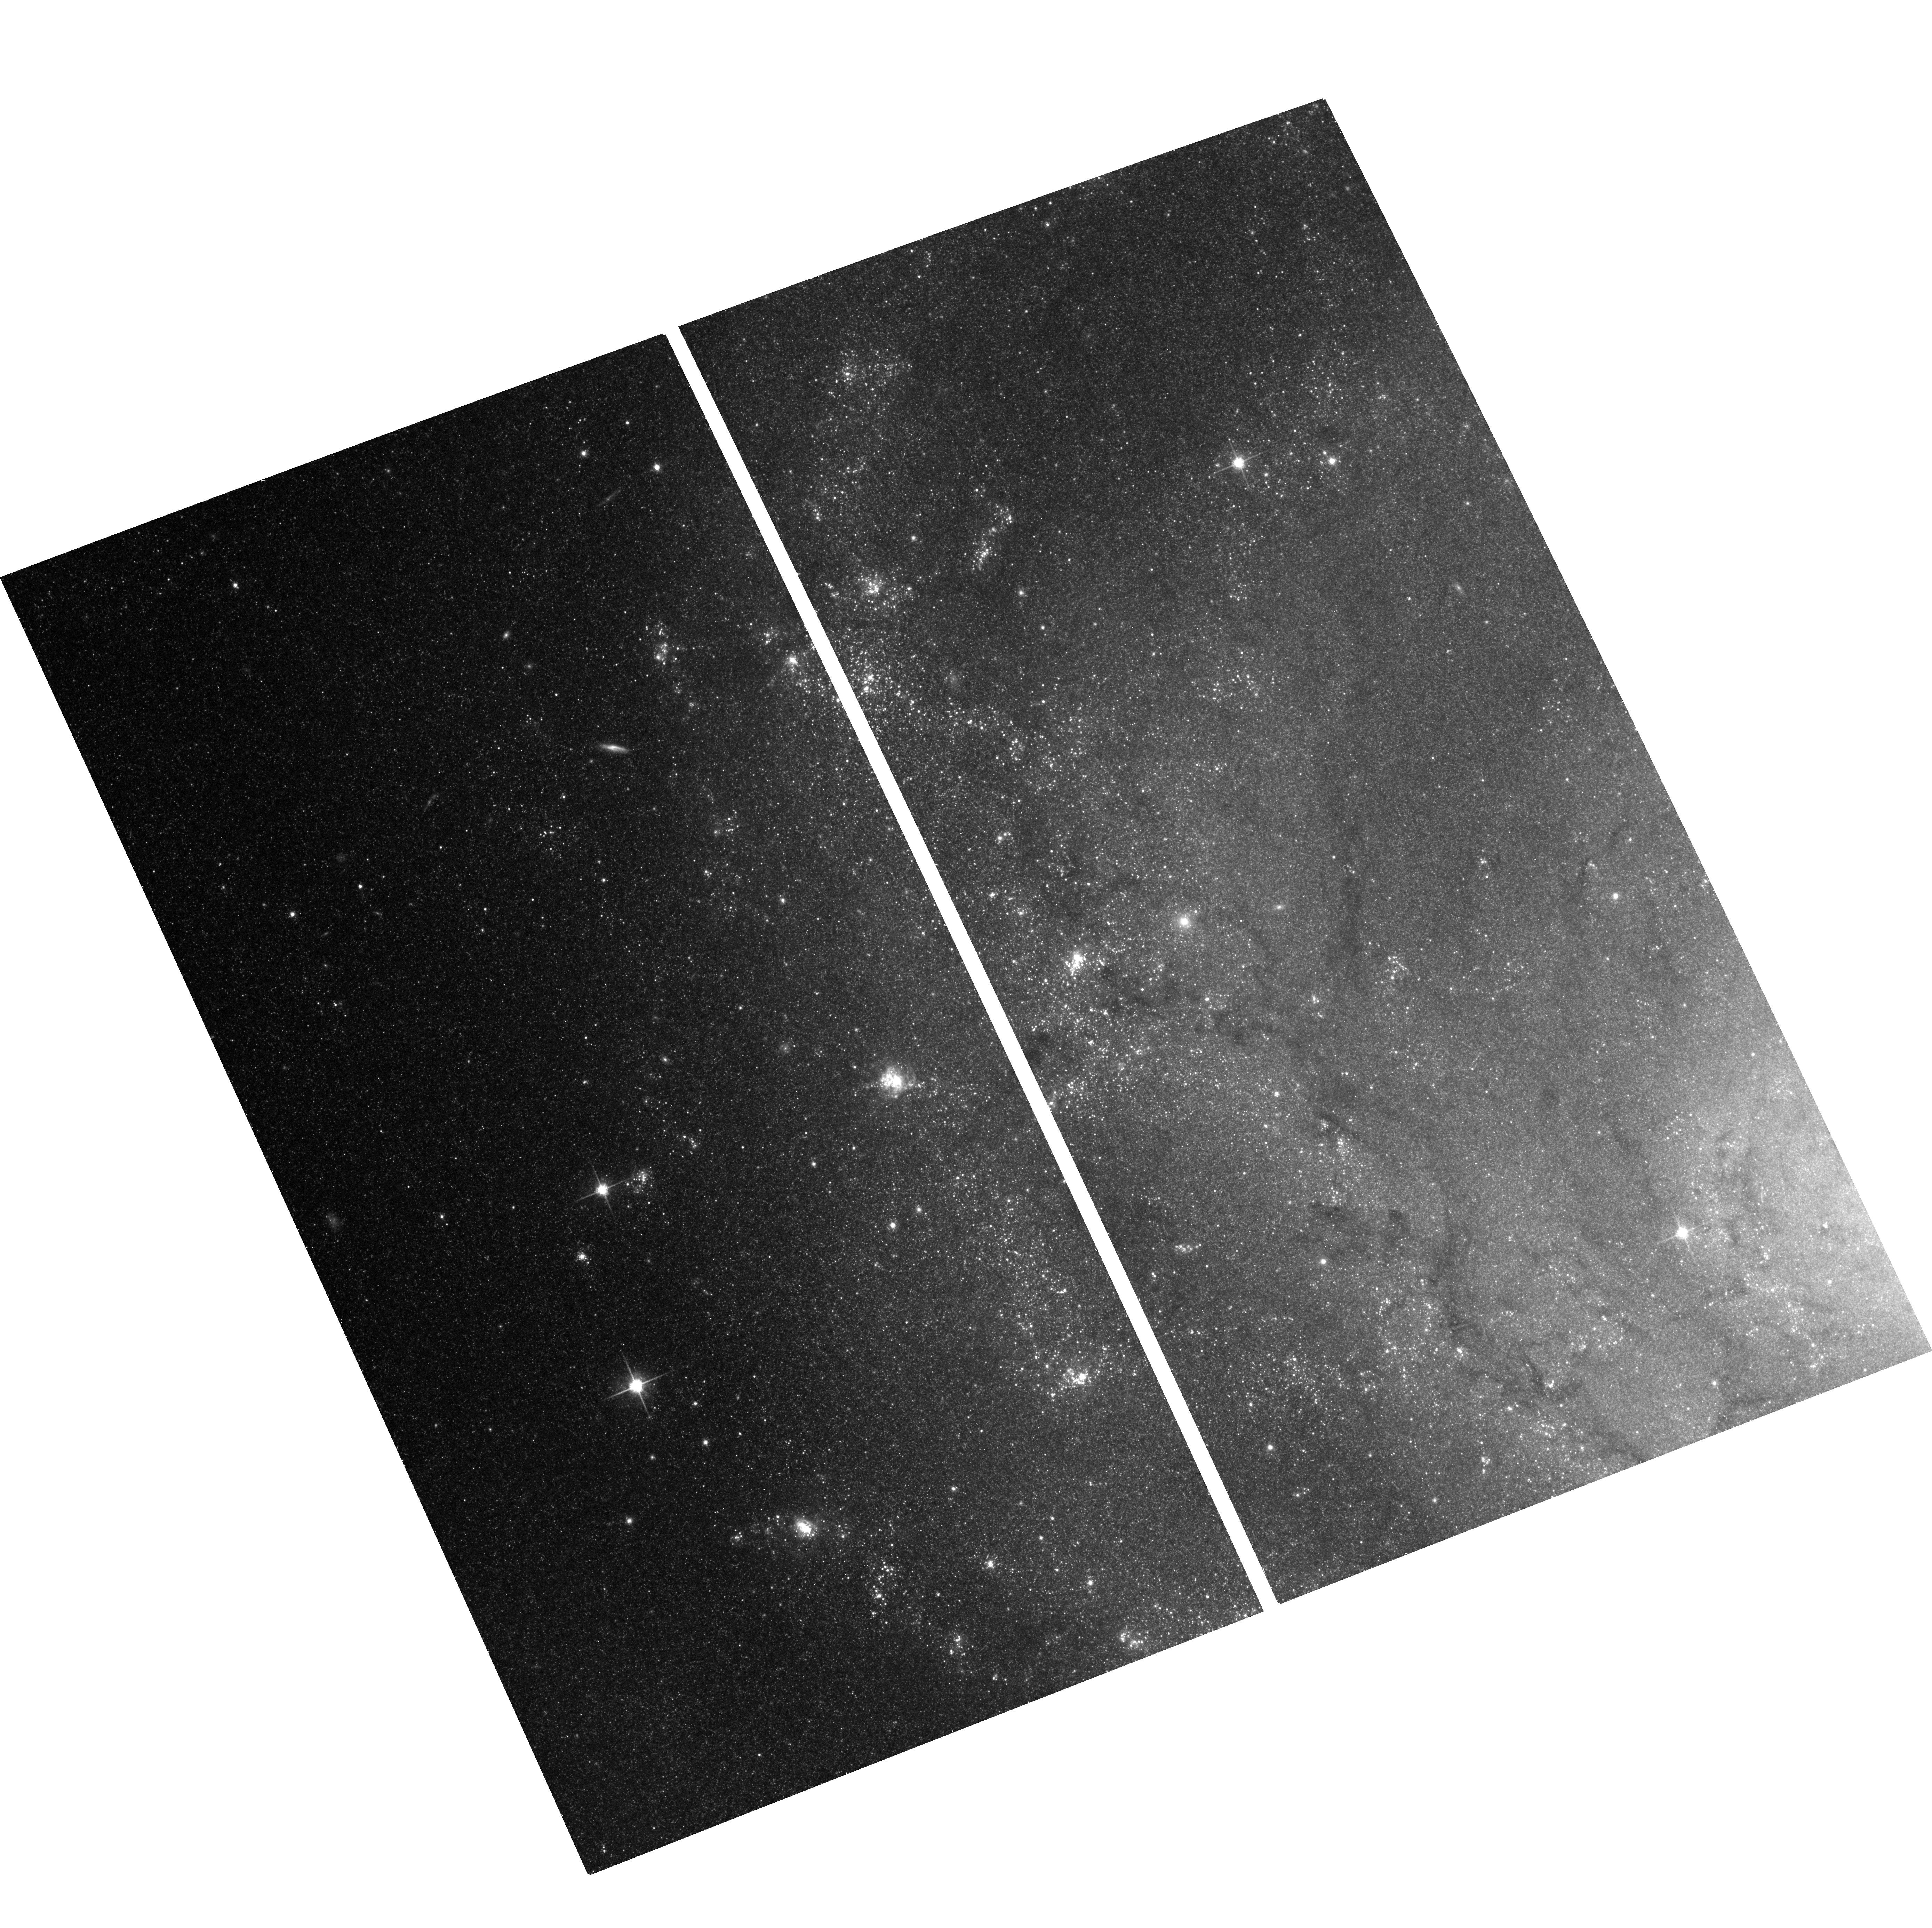
Target: M101-F1
Instrument: ACS/WFC
Filter: F814W
Exposure: 12 min
Observation ID: hst_10918_11_acs_wfc_f814w_j9o411

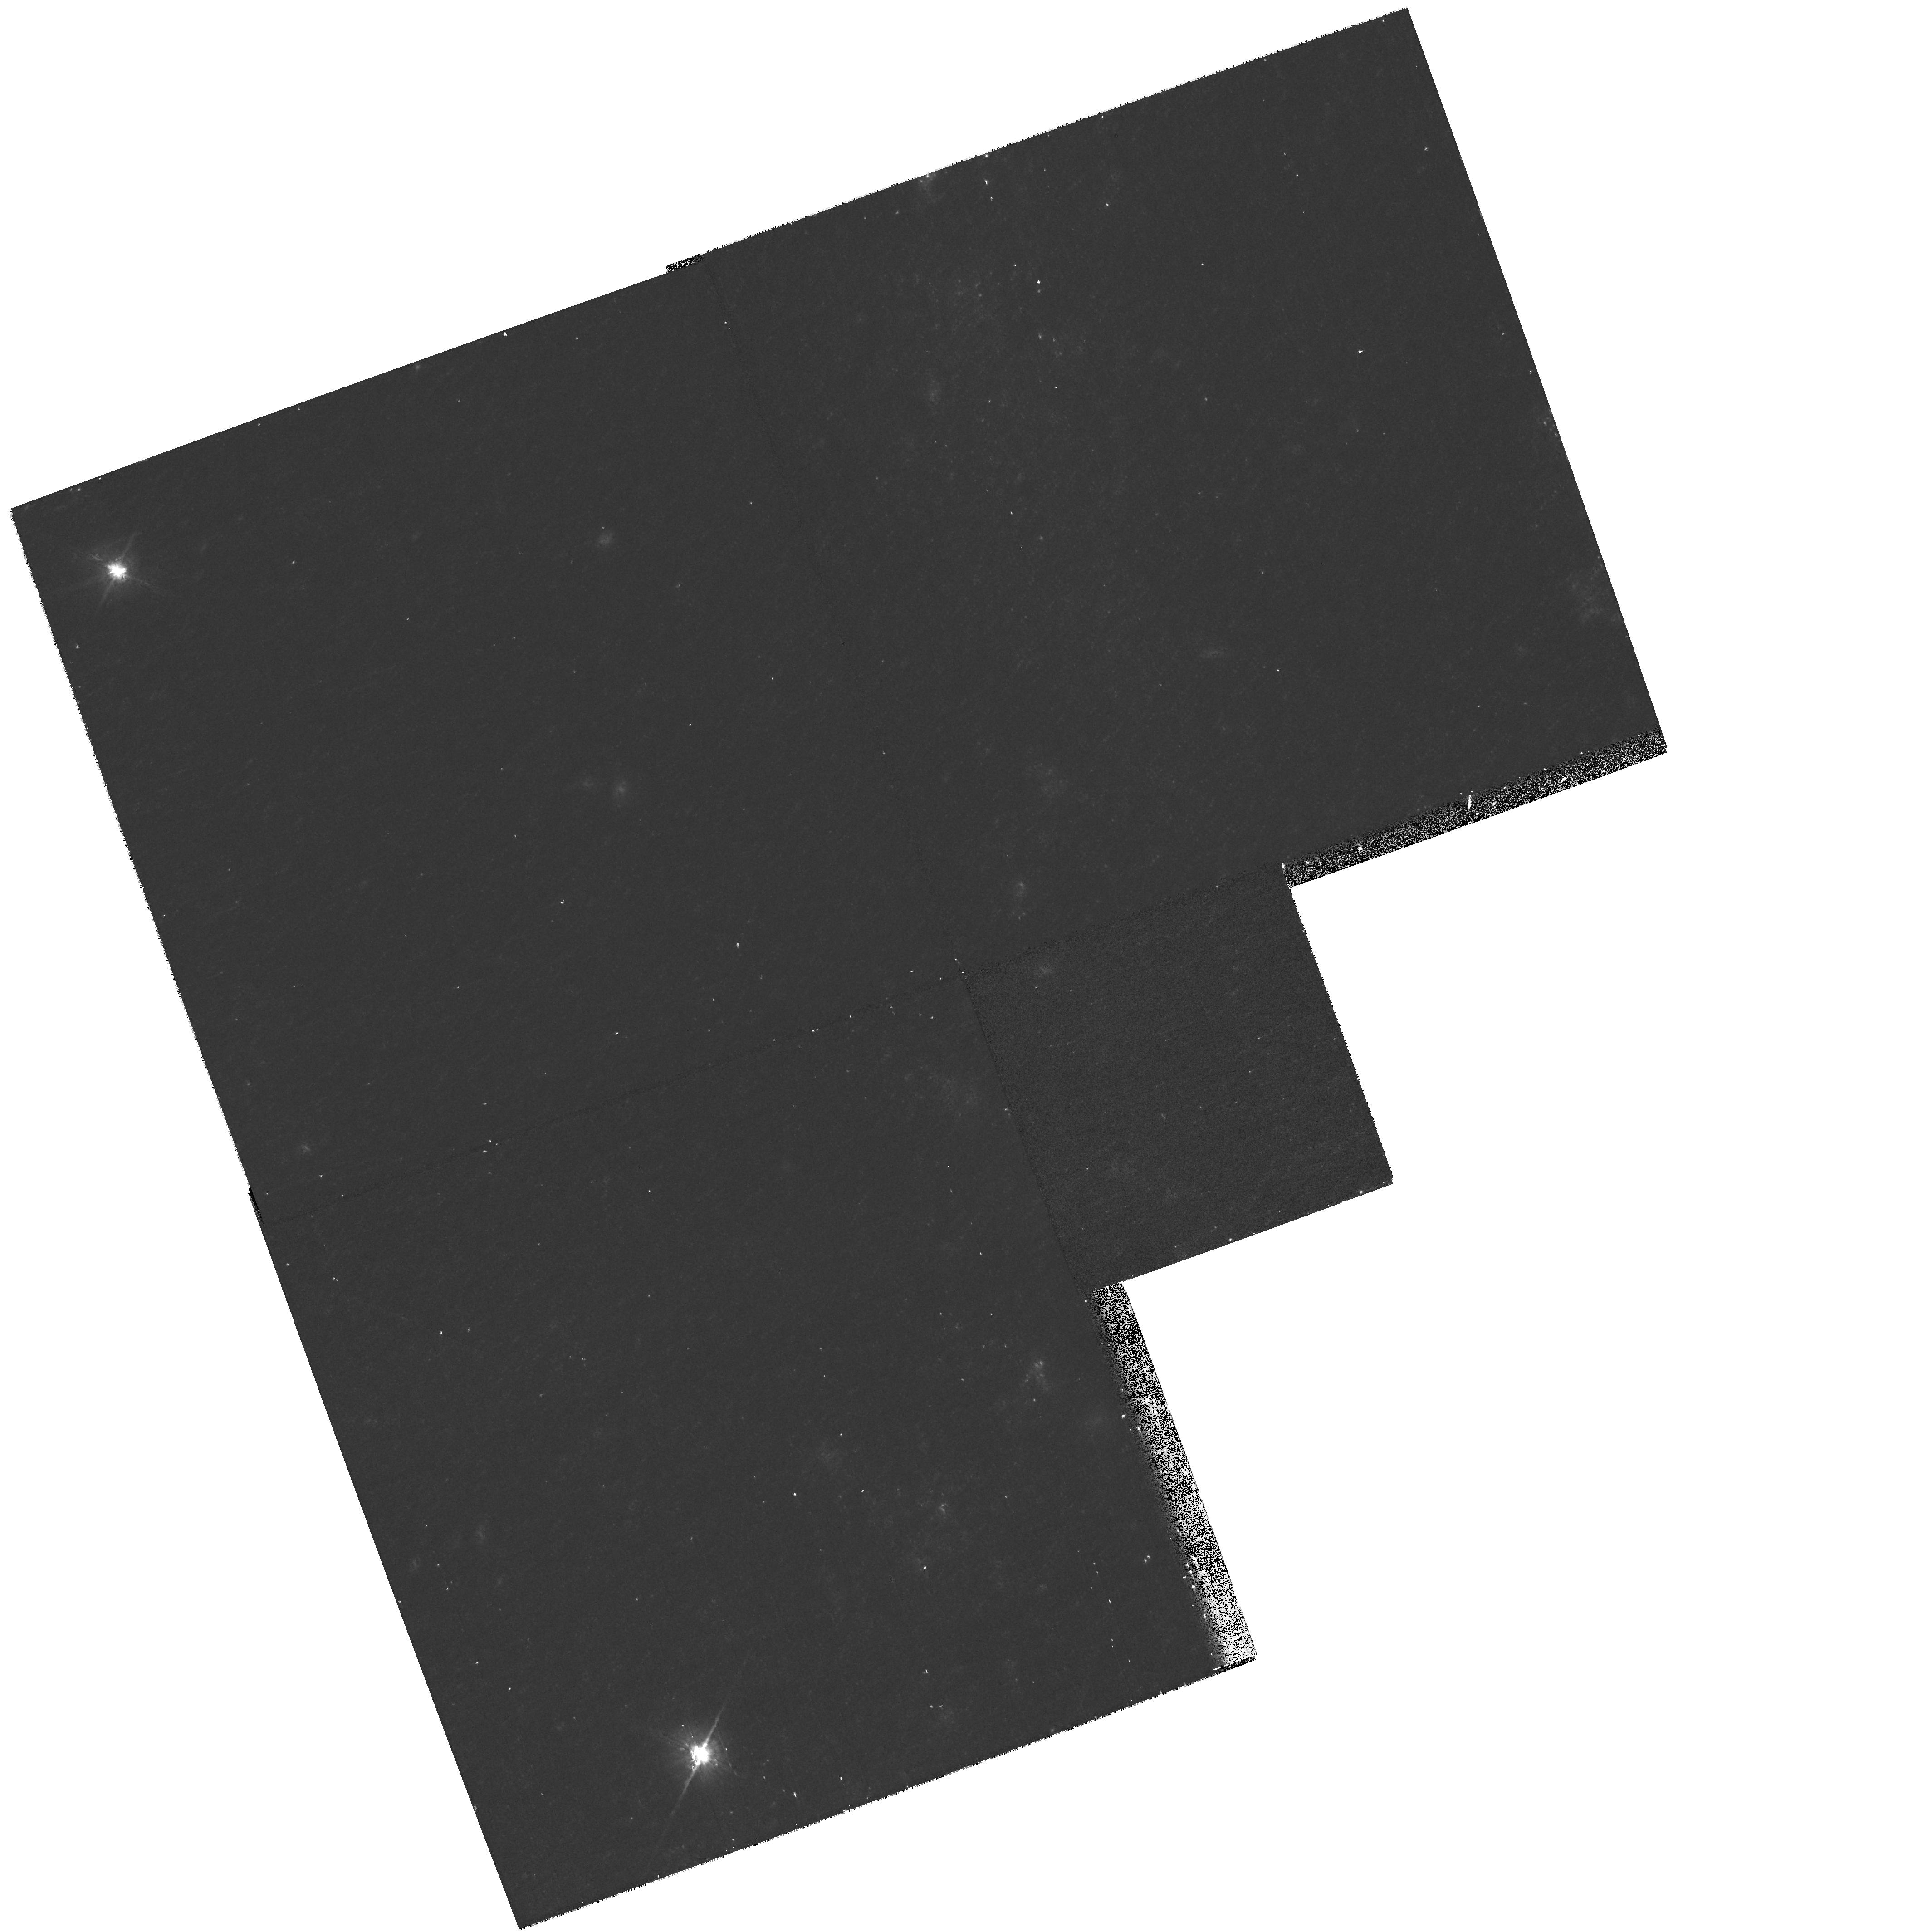
Target: M101-F3
Instrument: WFPC2/PC
Filter: F814W
Exposure: 12 min
Observation ID: hst_10918_54_wfpc2_pc_f814w_u9o454

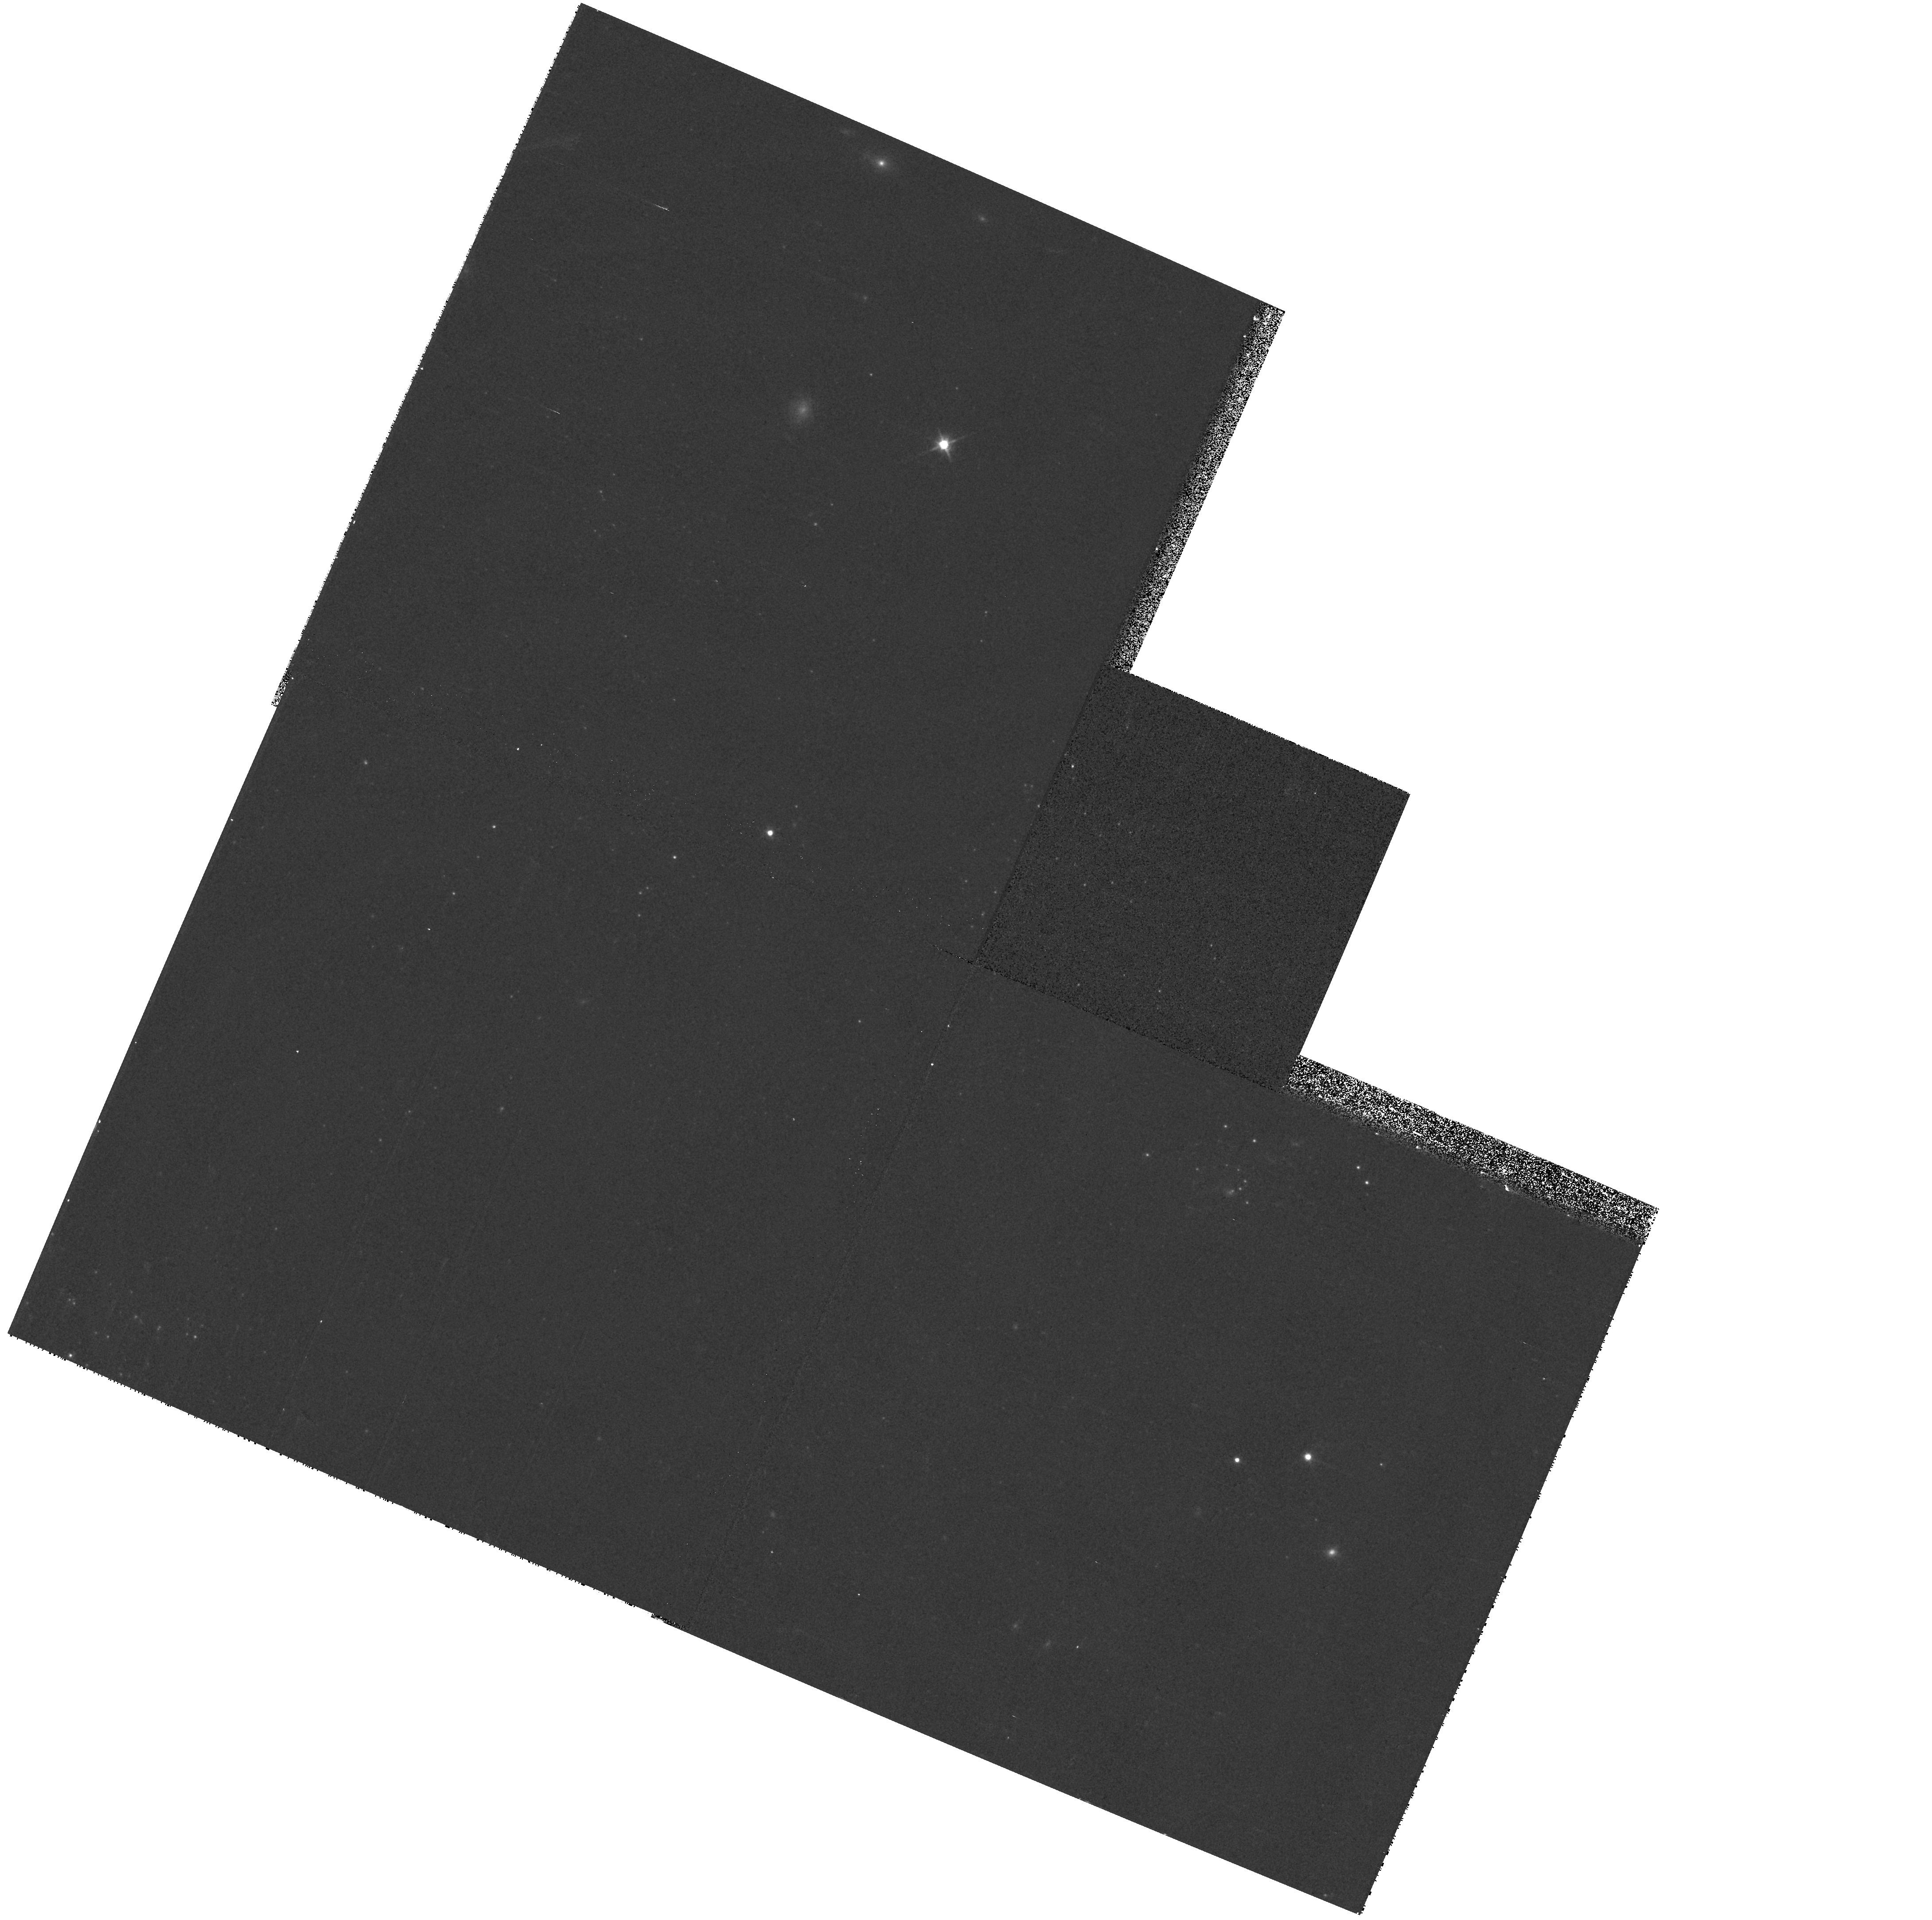
Target: field at RA 210.657°, Dec 54.430°
Instrument: WFPC2/PC
Filter: F814W
Exposure: 3 min
Observation ID: hst_10918_17_wfpc2_pc_f814w_u9o417

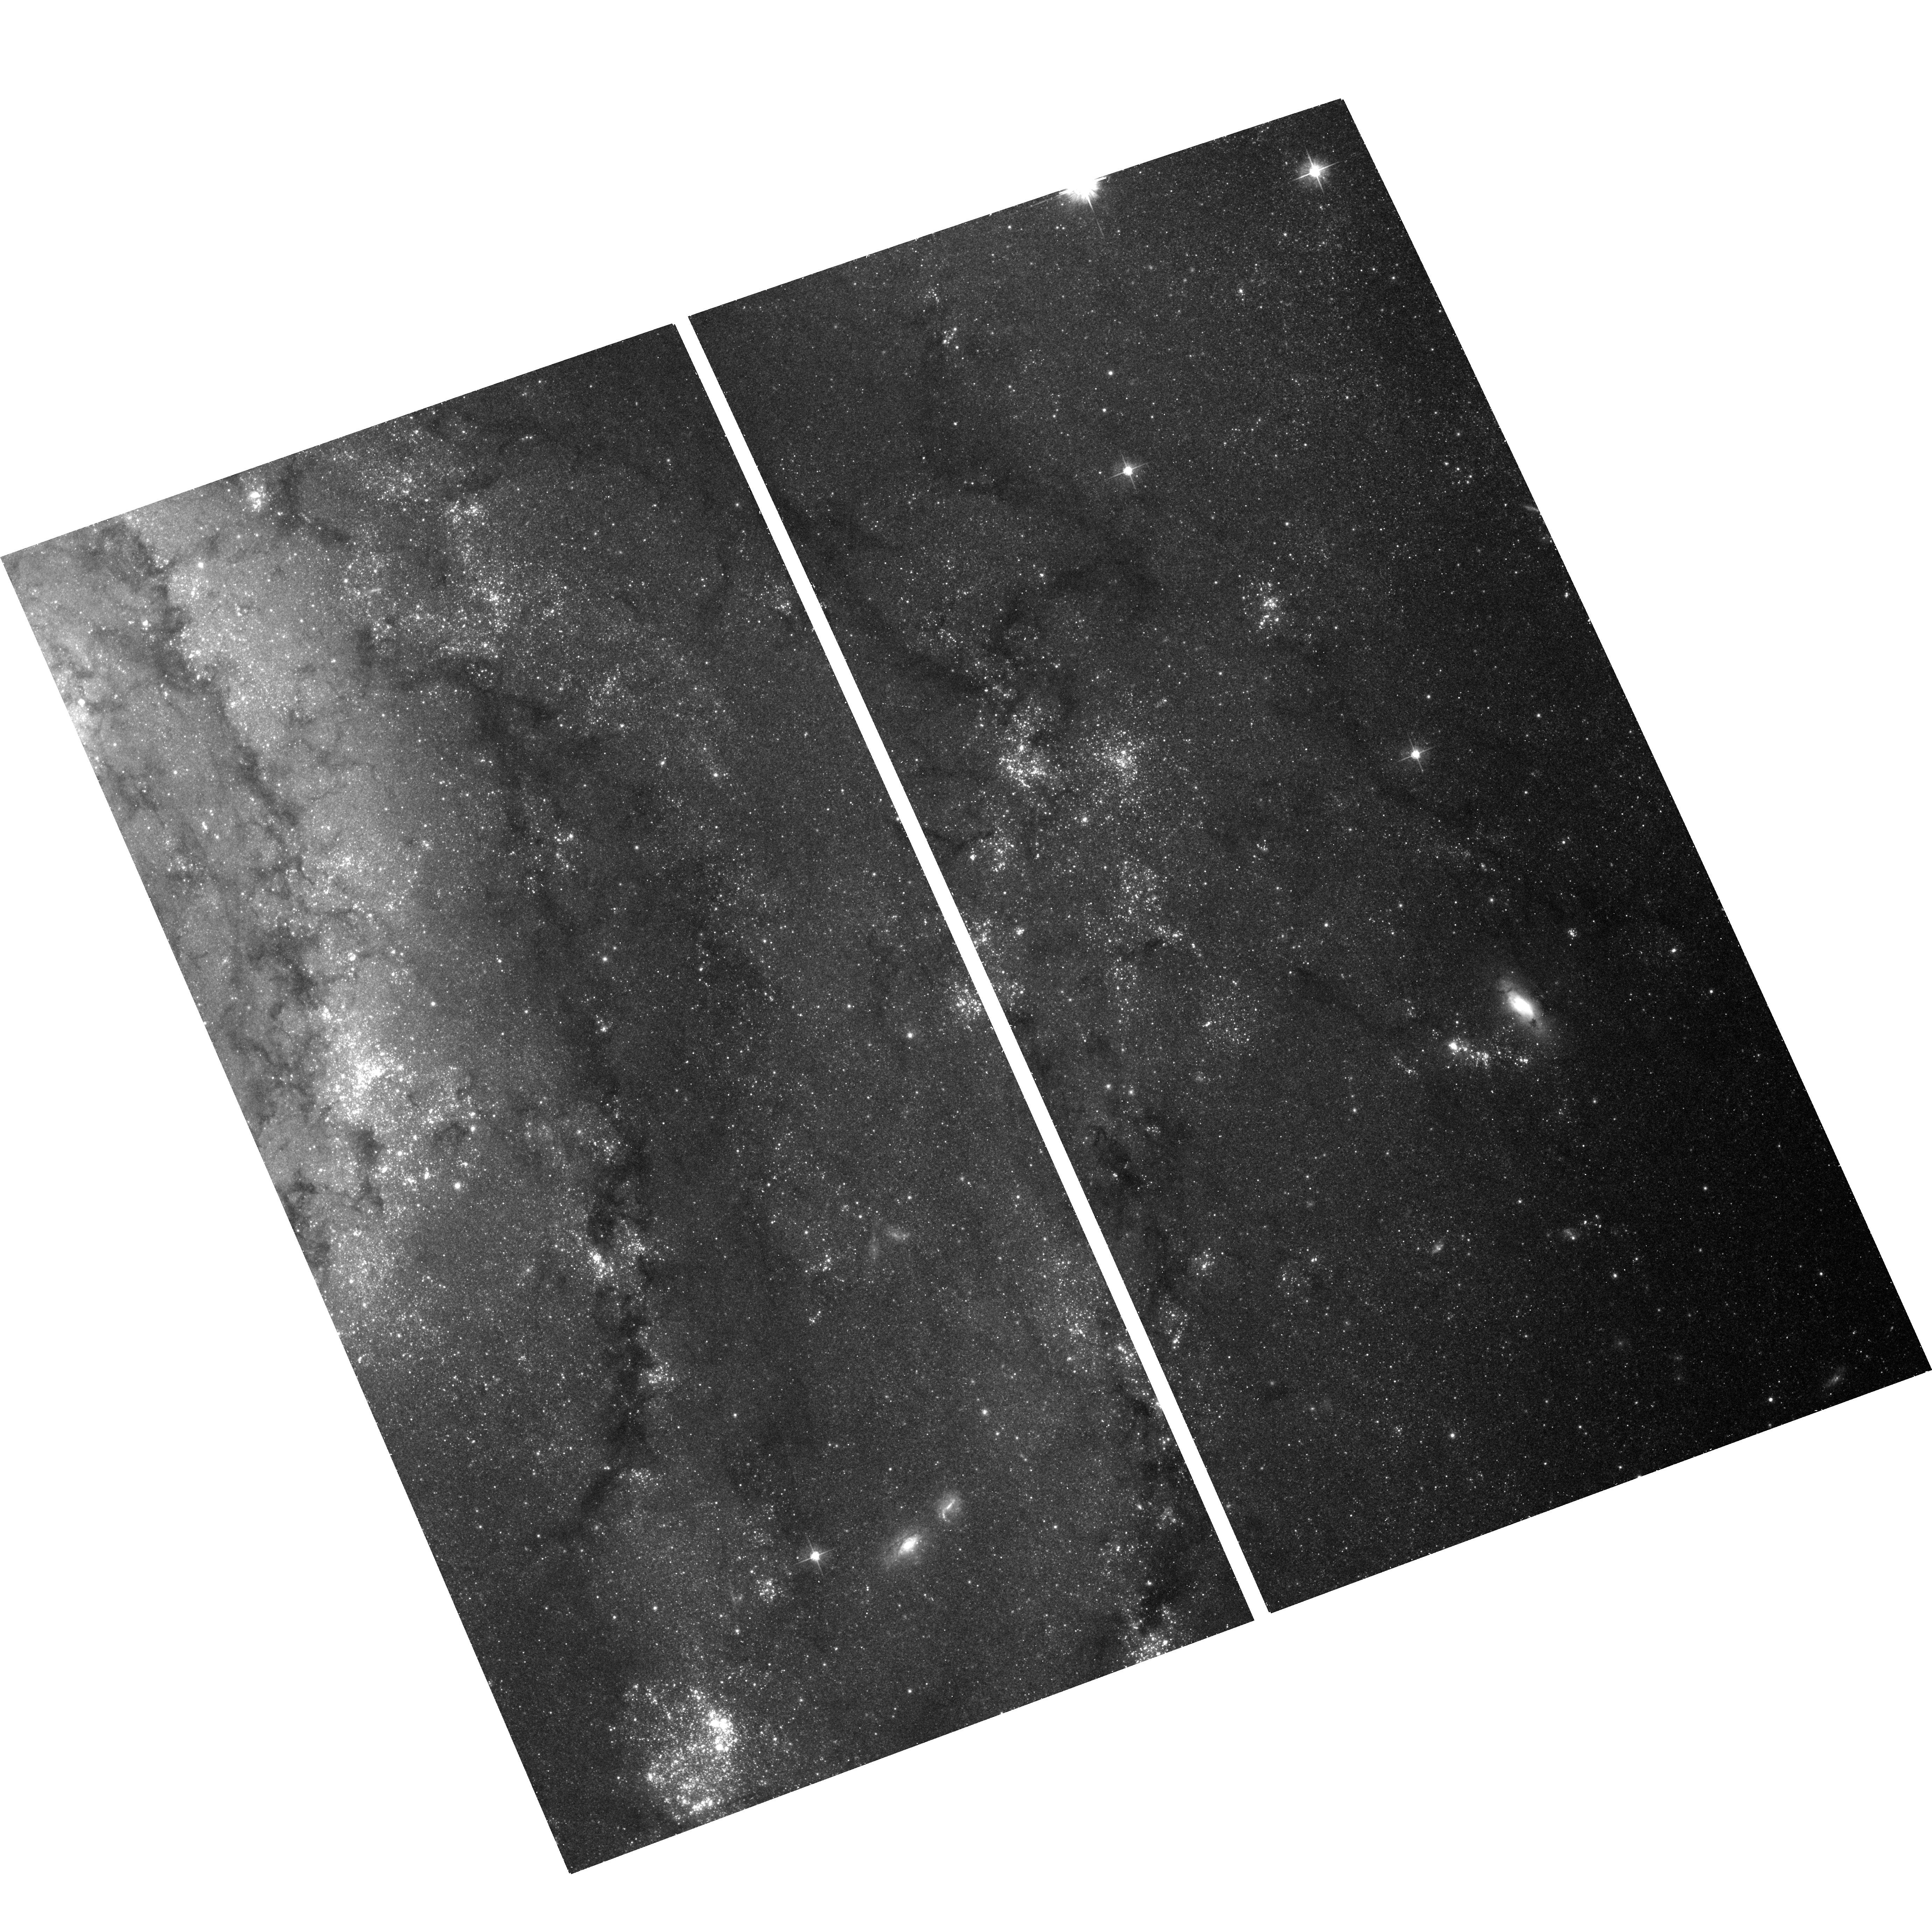
Target: M101-F2
Instrument: ACS/WFC
Filter: F555W
Exposure: 22 min
Observation ID: hst_10918_23_acs_wfc_f555w_j9o423

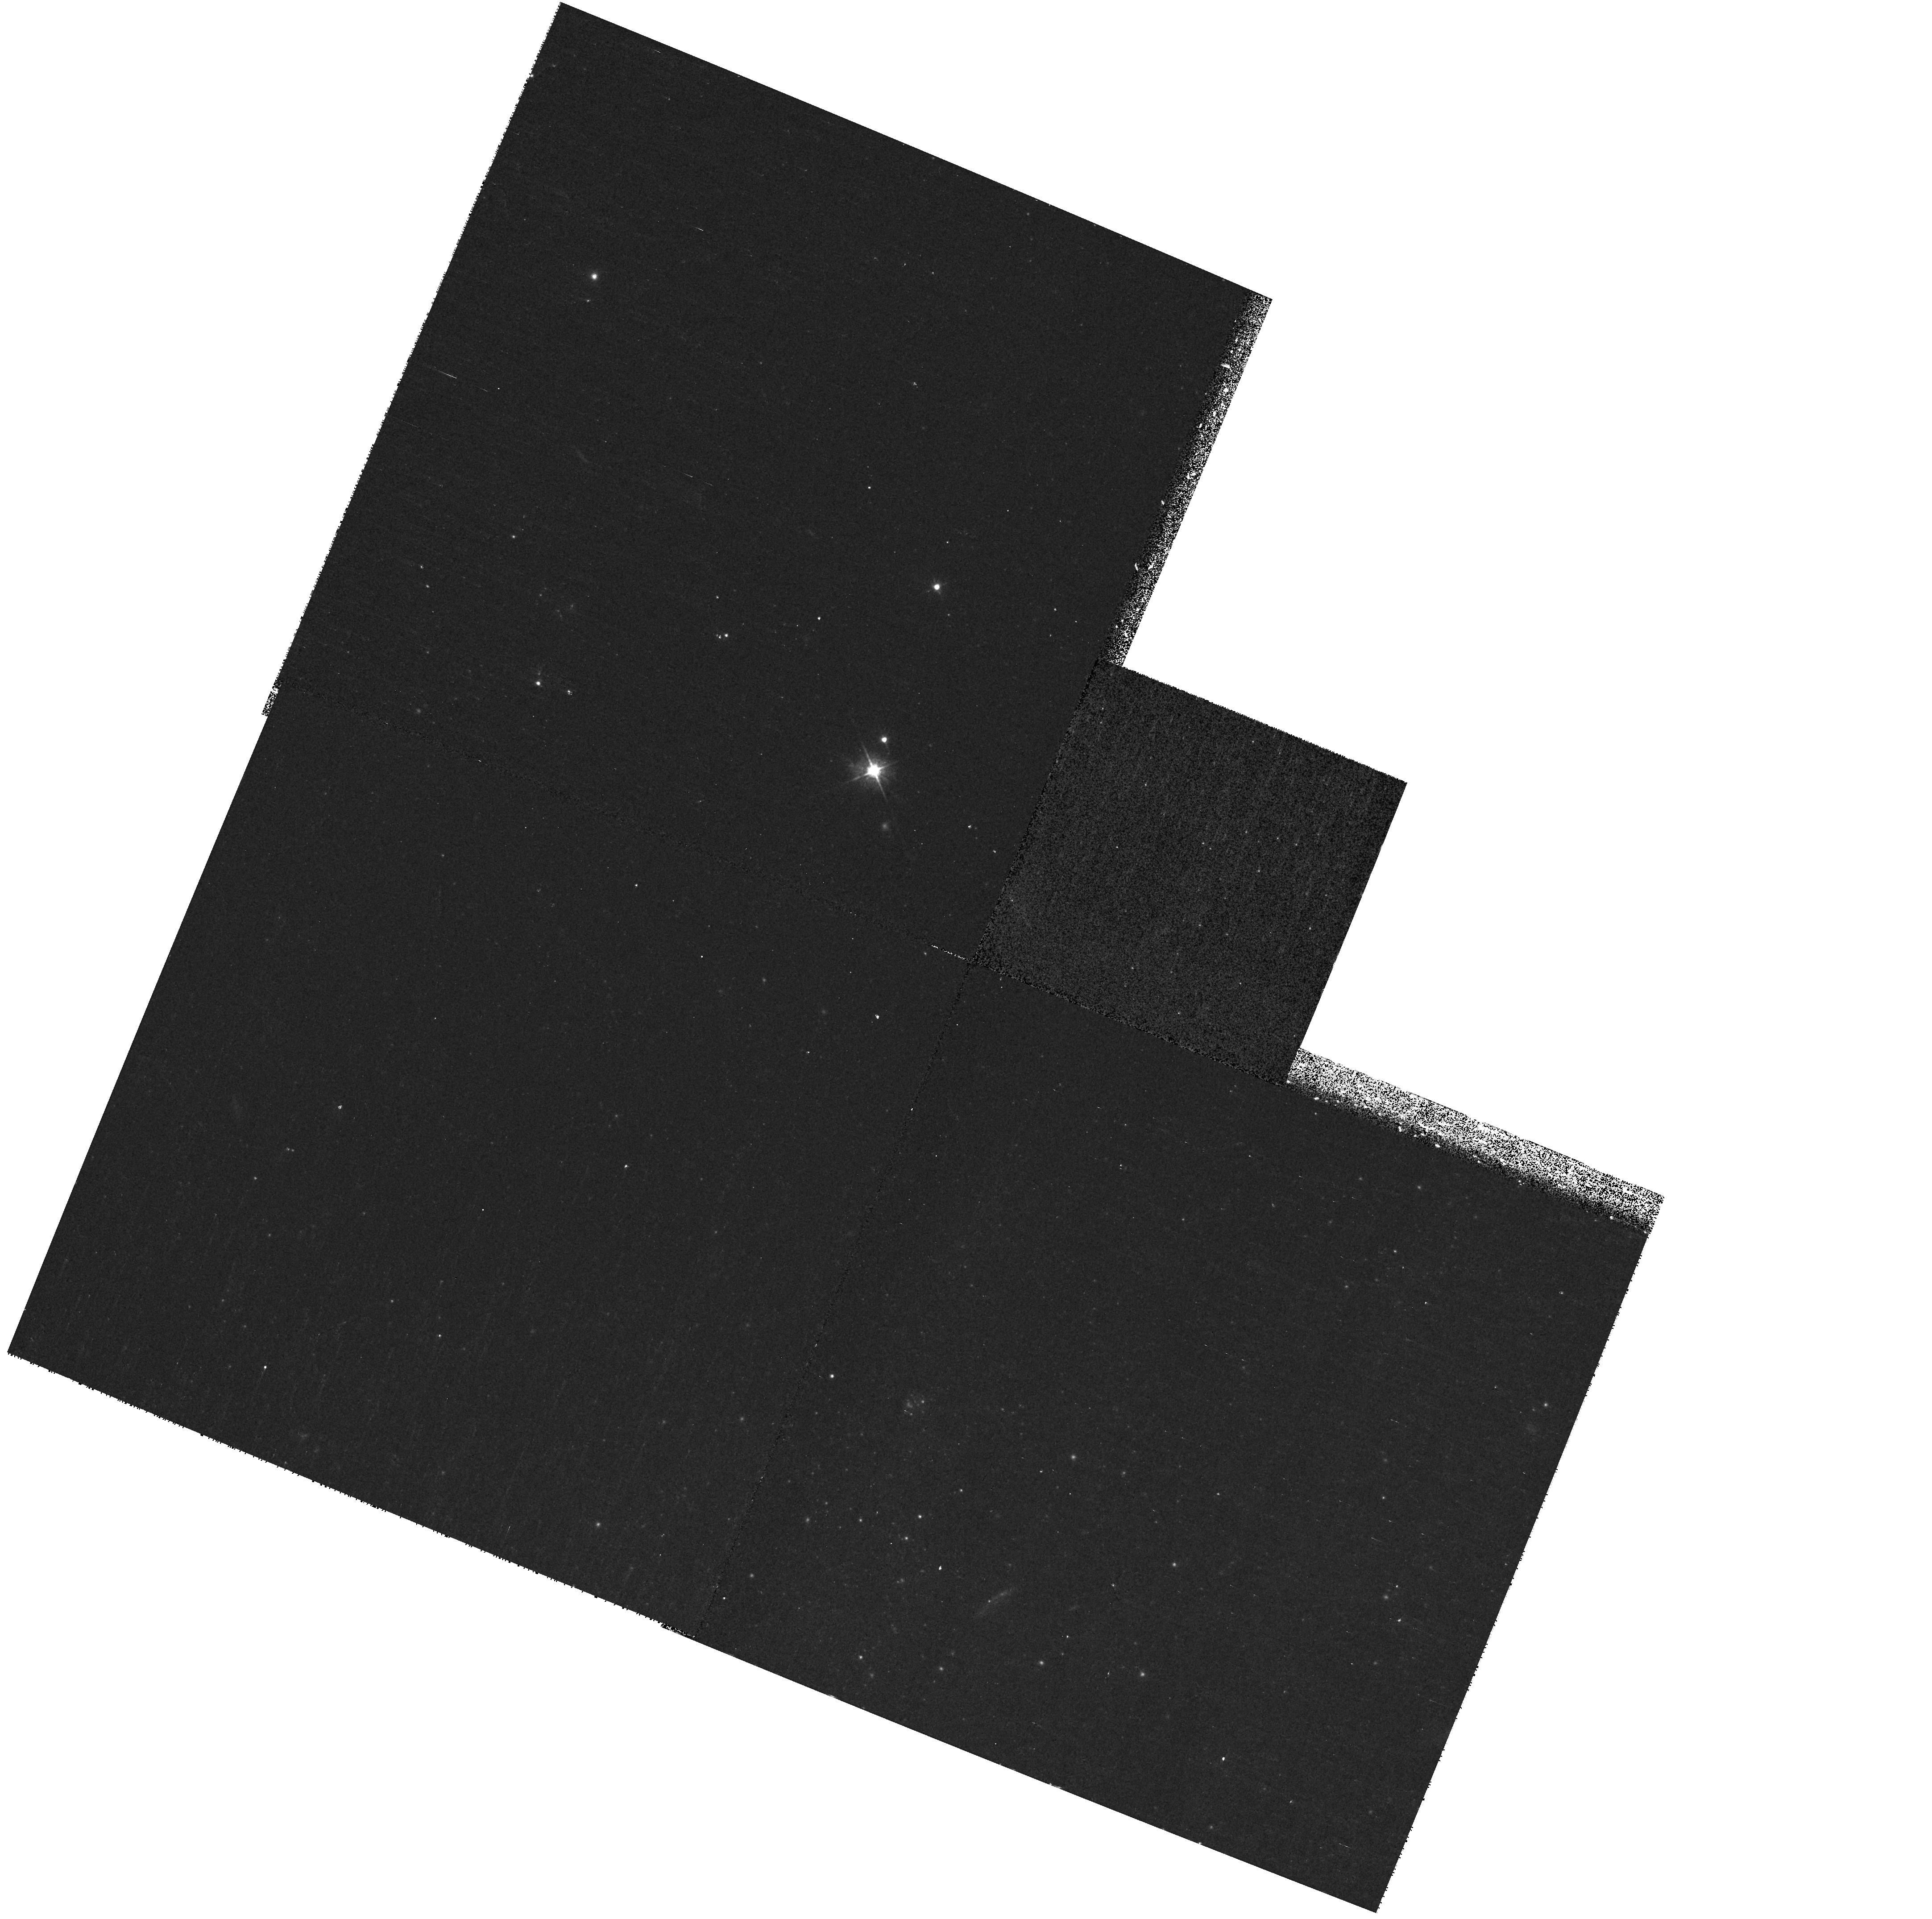
Target: field at RA 210.817°, Dec 54.451°
Instrument: WFPC2/PC
Filter: F450W
Exposure: 12 min
Observation ID: hst_10918_04_wfpc2_pc_f450w_u9o404

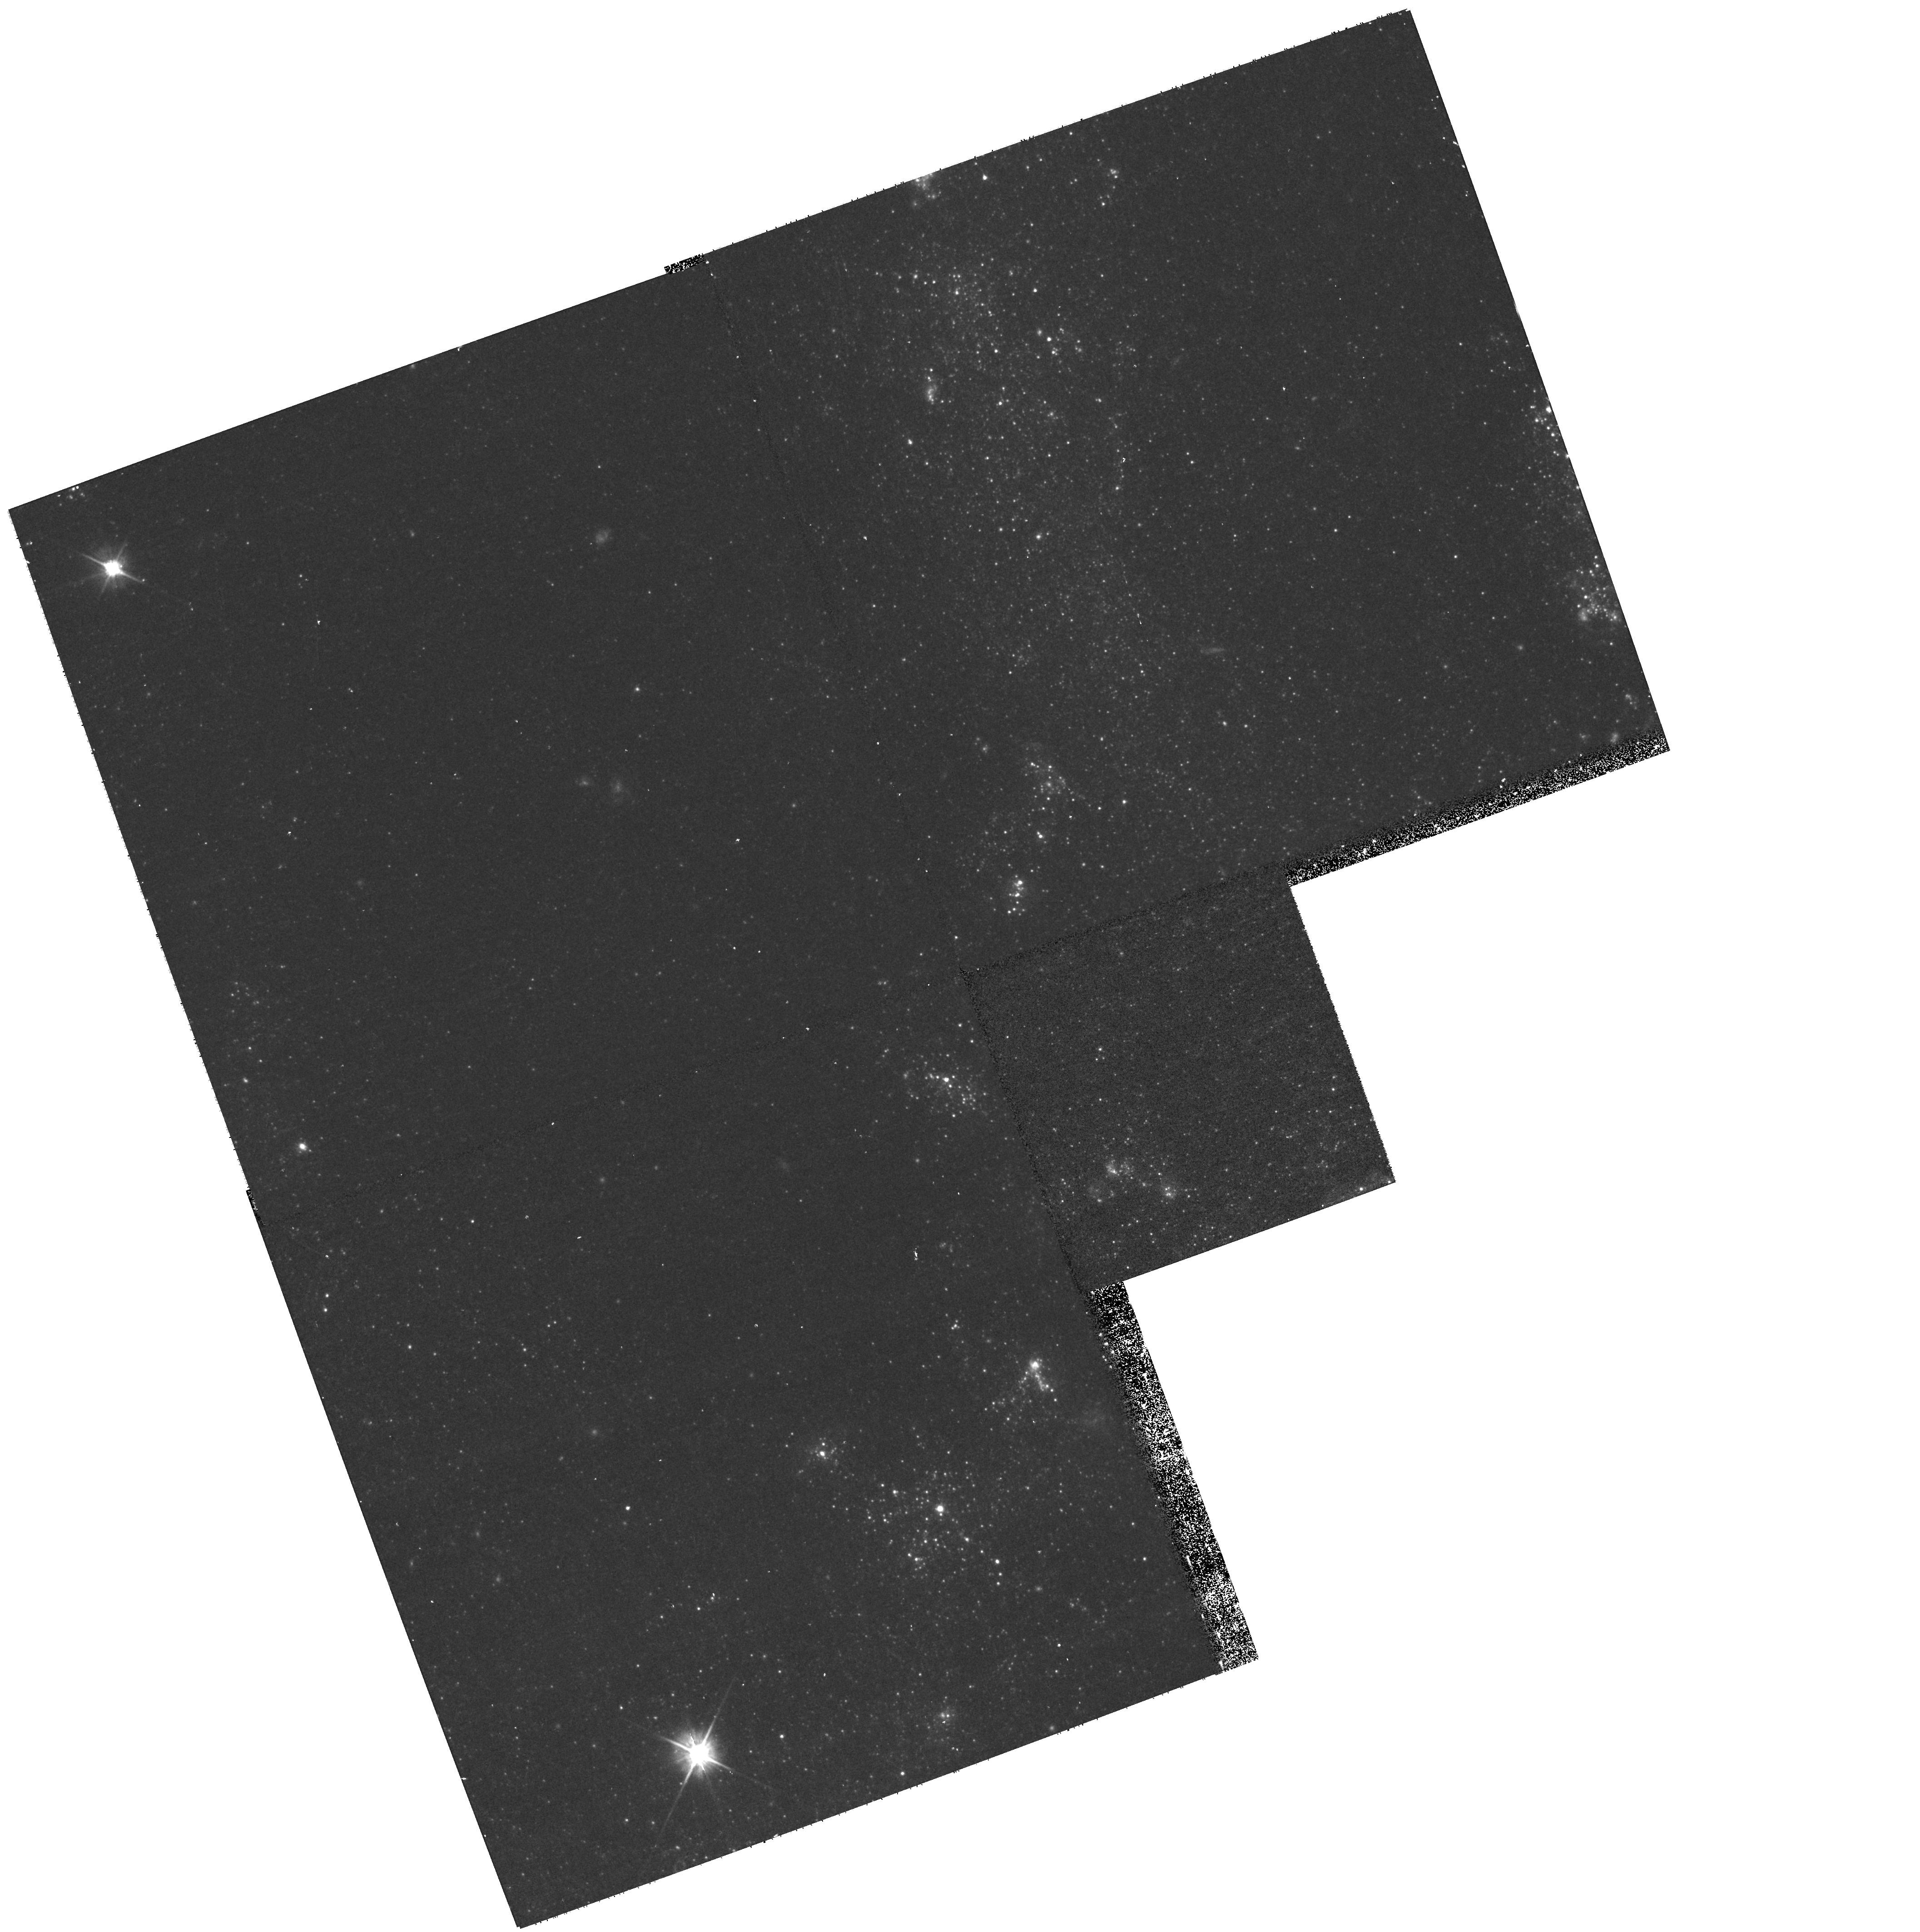
Target: M101-F3
Instrument: WFPC2/PC
Filter: F555W
Exposure: 17 min
Observation ID: hst_10918_59_wfpc2_pc_f555w_u9o459

Reducing Systematic Errors on the Hubble Constant: Metallicity Calibration of the Cepheid PL Relation (PI: Freedman, Wendy L.)

Reducing the systematic errors on the Hubble constant is still of significance and of immediate importance to modern cosmology. One of the largest remaining uncertainties in the Cepheid-based distance scale (which itself is at the foundation of the HST Key Project determination of H_o) which can now be addressed directly by HST, is the effect of metallicity on the Cepheid Period-Luminosity relation. Three chemically distinct regions in M101 will be used to directly measure and thereby calibrate the change in zero point of the Cepheid PL relation over a range of metallicities that run from SMC-like, through Solar, to metallicities as high as the most metal-enriched galaxies in the pure Hubble flow. ACS for the first time offers the opportunity to make a precise calibration of this effect which currently accounts for at least a third of the total systematic uncertainty on Ho. The calibration will be made in the V and I bandpasses so as to be immediately and directly applicable to the entire HST Cepheid-based distance scale sample, and most especially to the highest-metallicity galaxies that were hosts to the Type Ia supernovae, which were then used to extend the the distance scale calibration out to cosmologically significant distances.